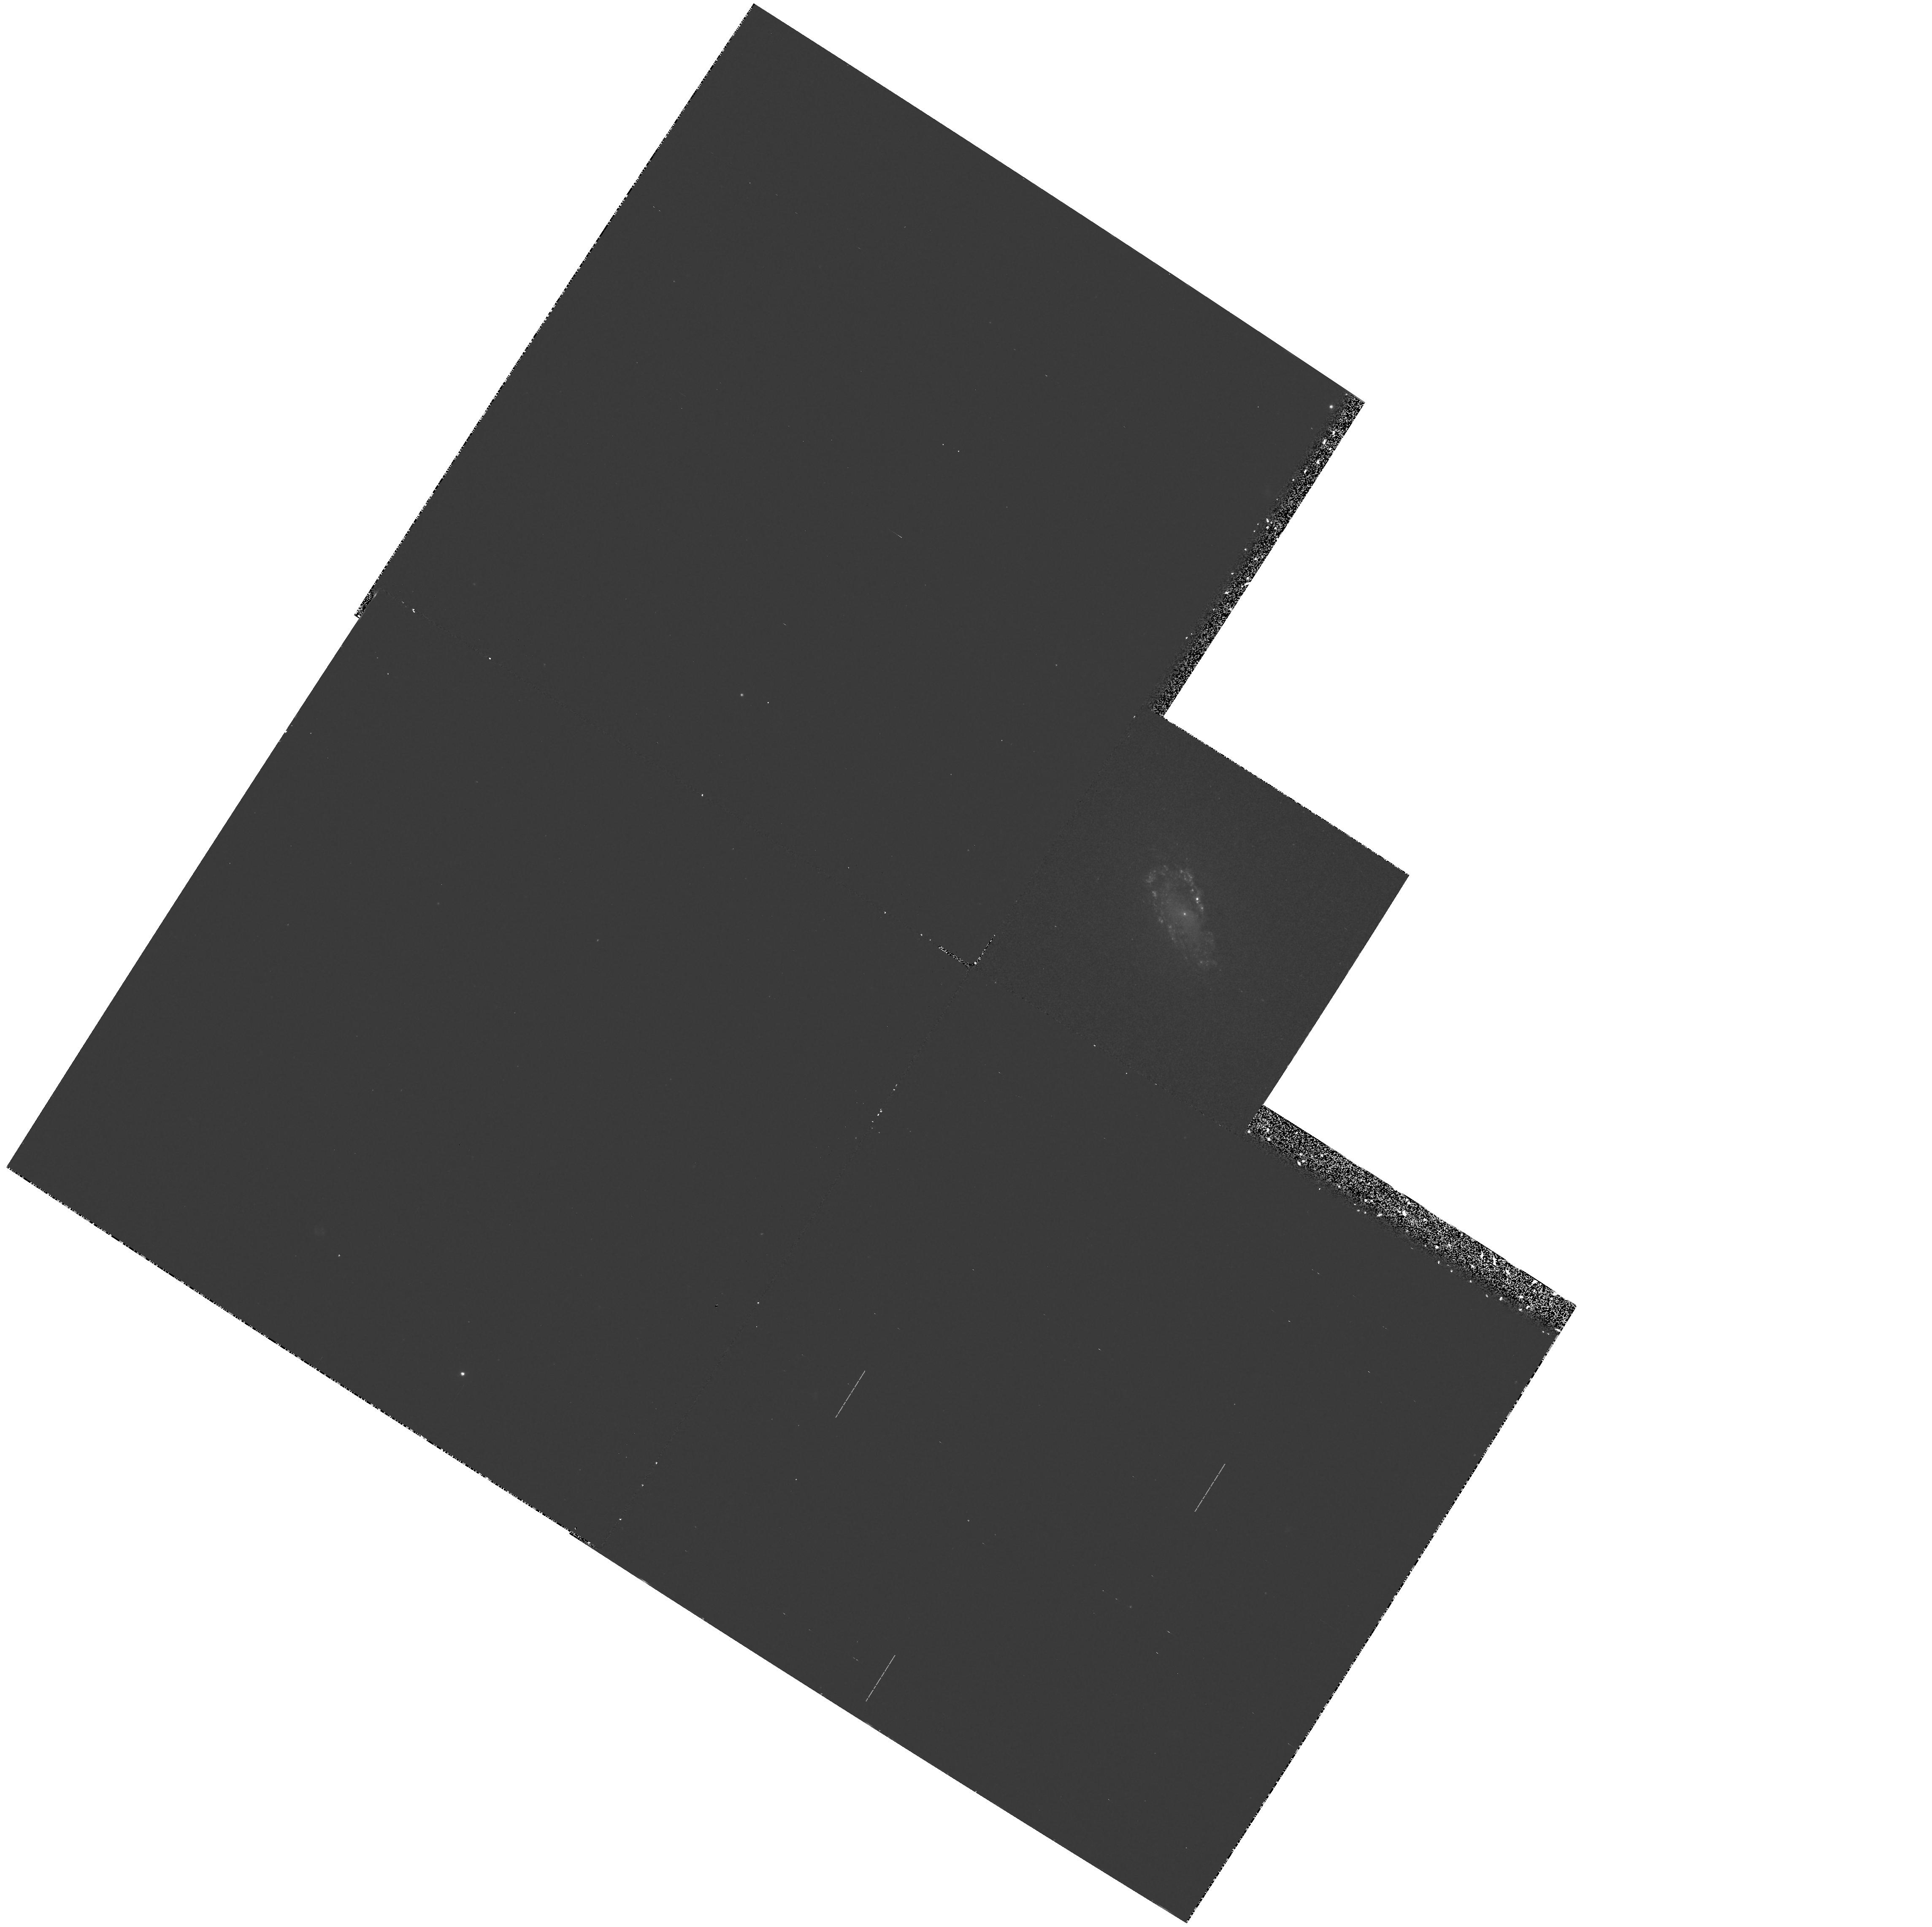
Target: NGC4476. Instrument: WFPC2/PC. Filter: F300W. Exposure: 1.1 h. Observation ID: hst_5104_01_wfpc2_pc_f300w_u29201

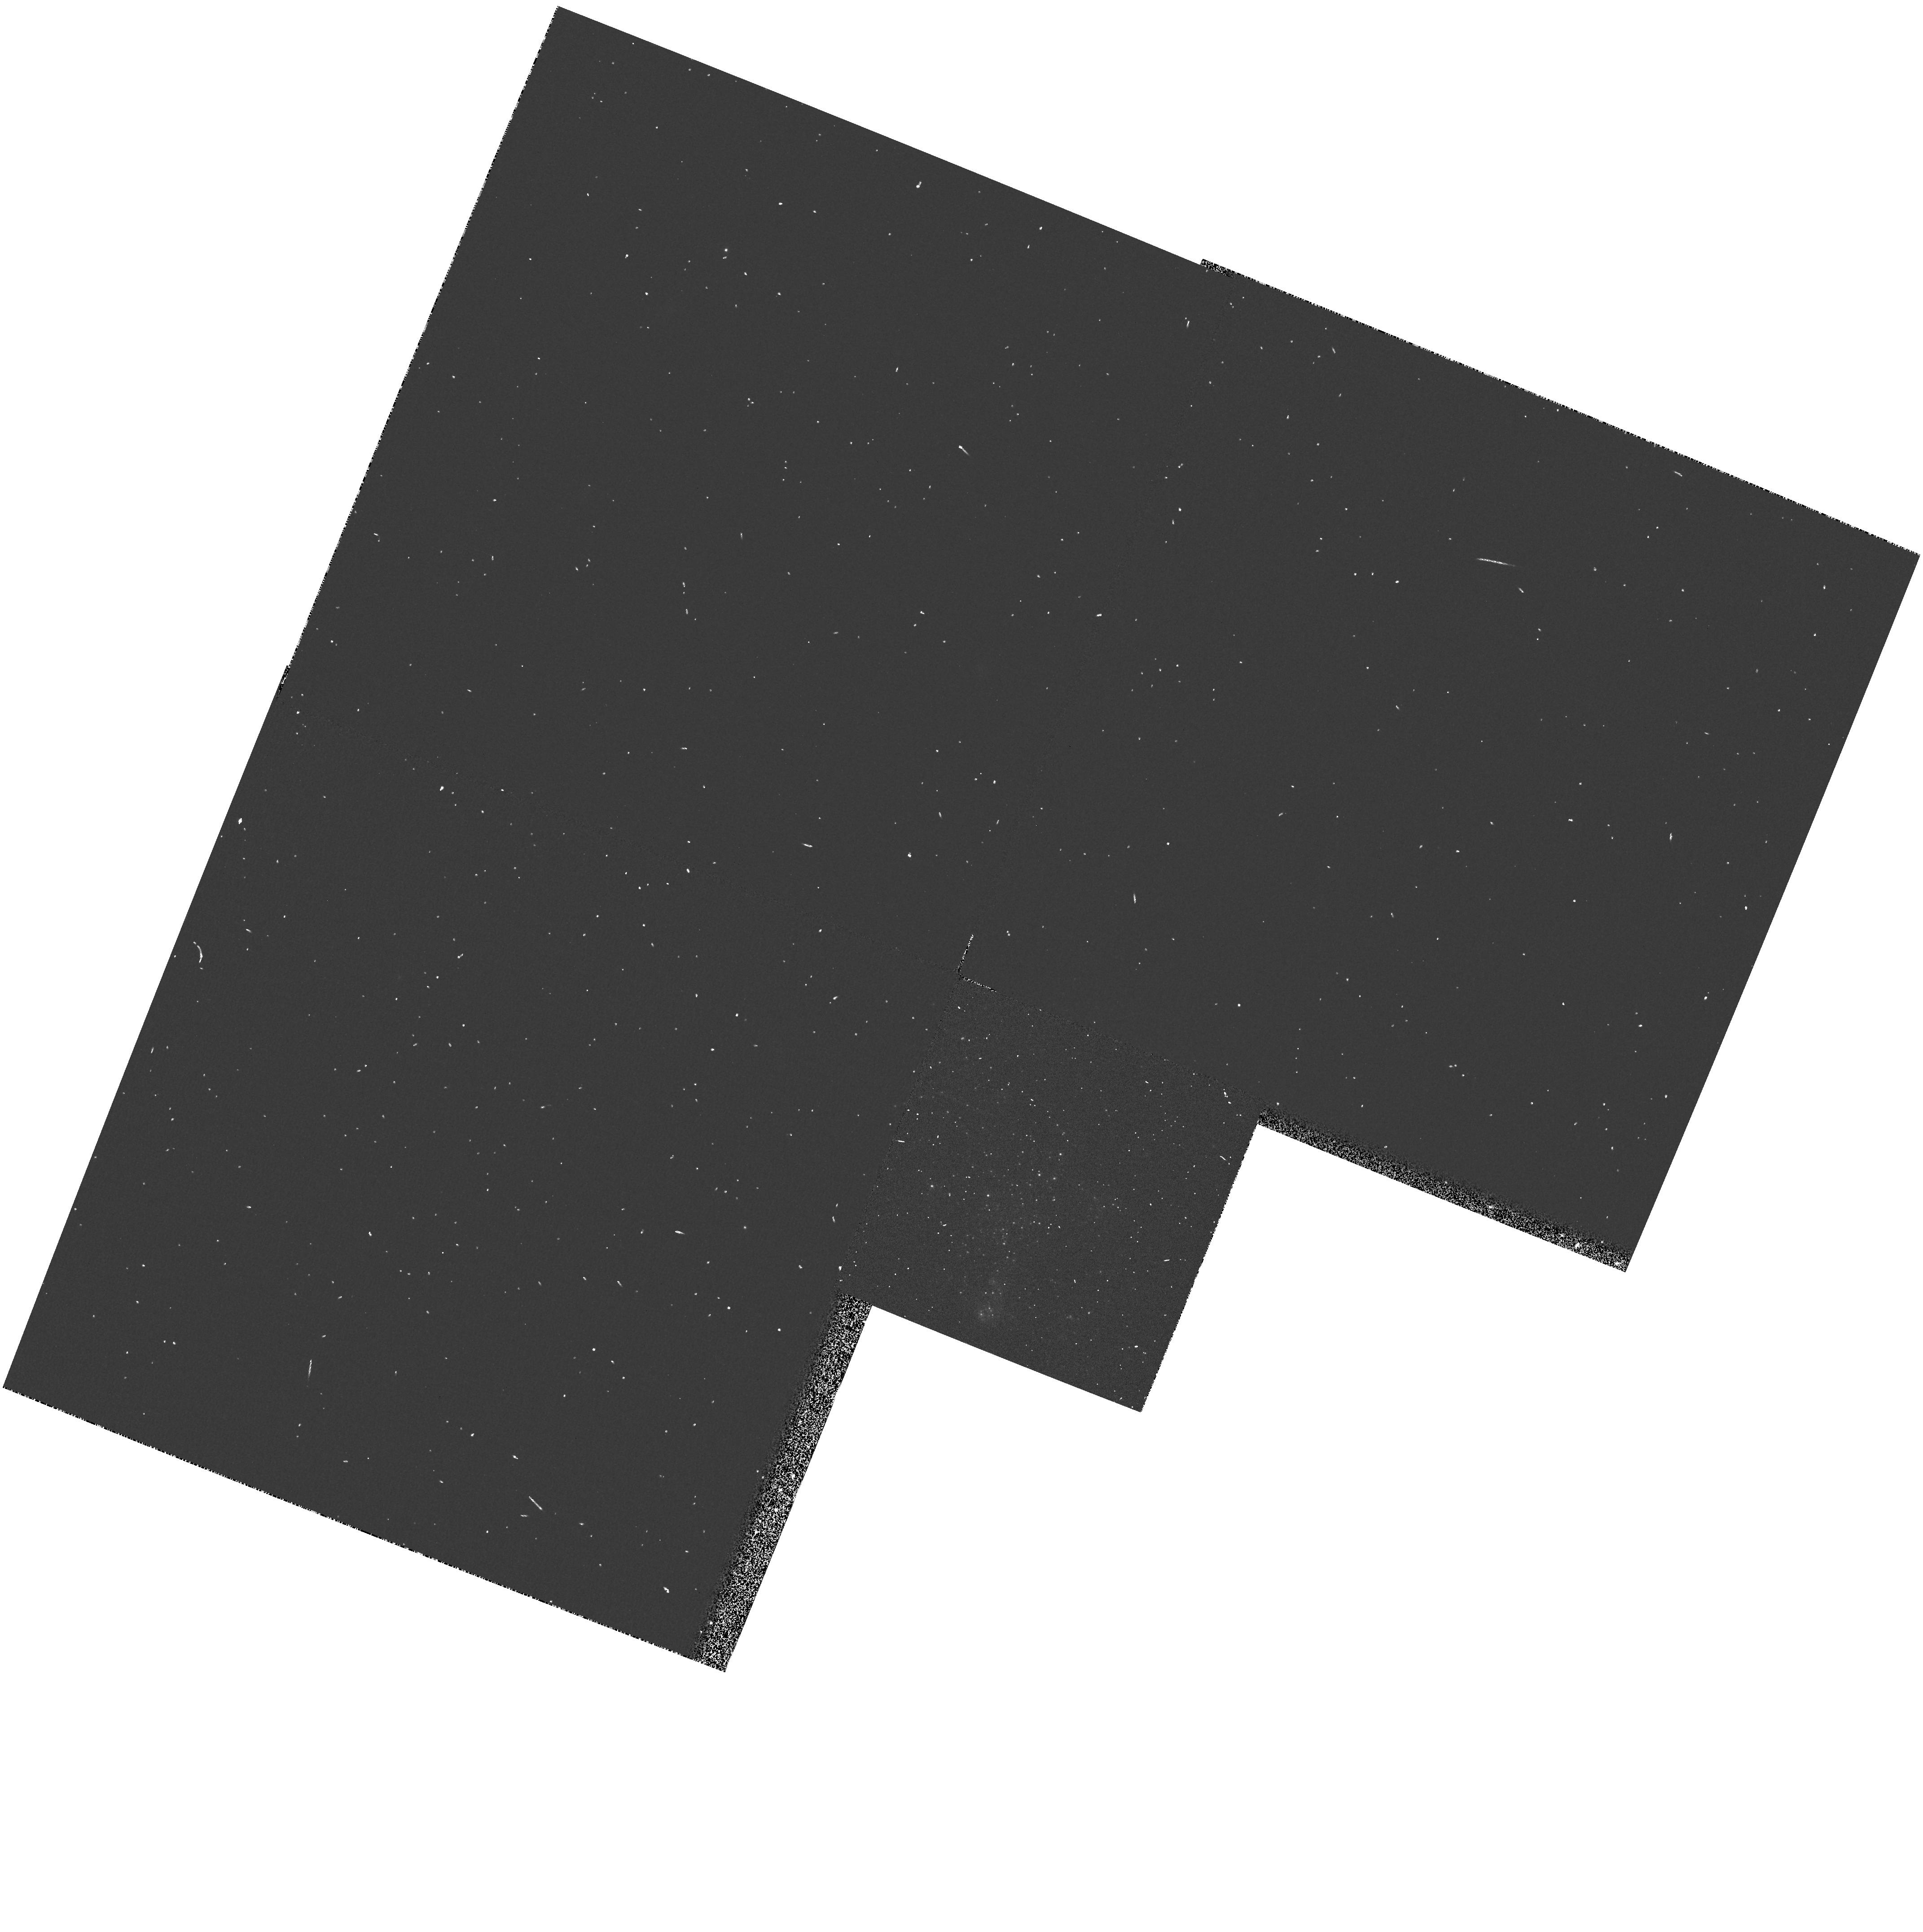
Target: UGC6456. Instrument: WFPC2/PC. Filter: F555W. Exposure: 1 min. Observation ID: hst_5104_09_wfpc2_pc_f555w_u29209

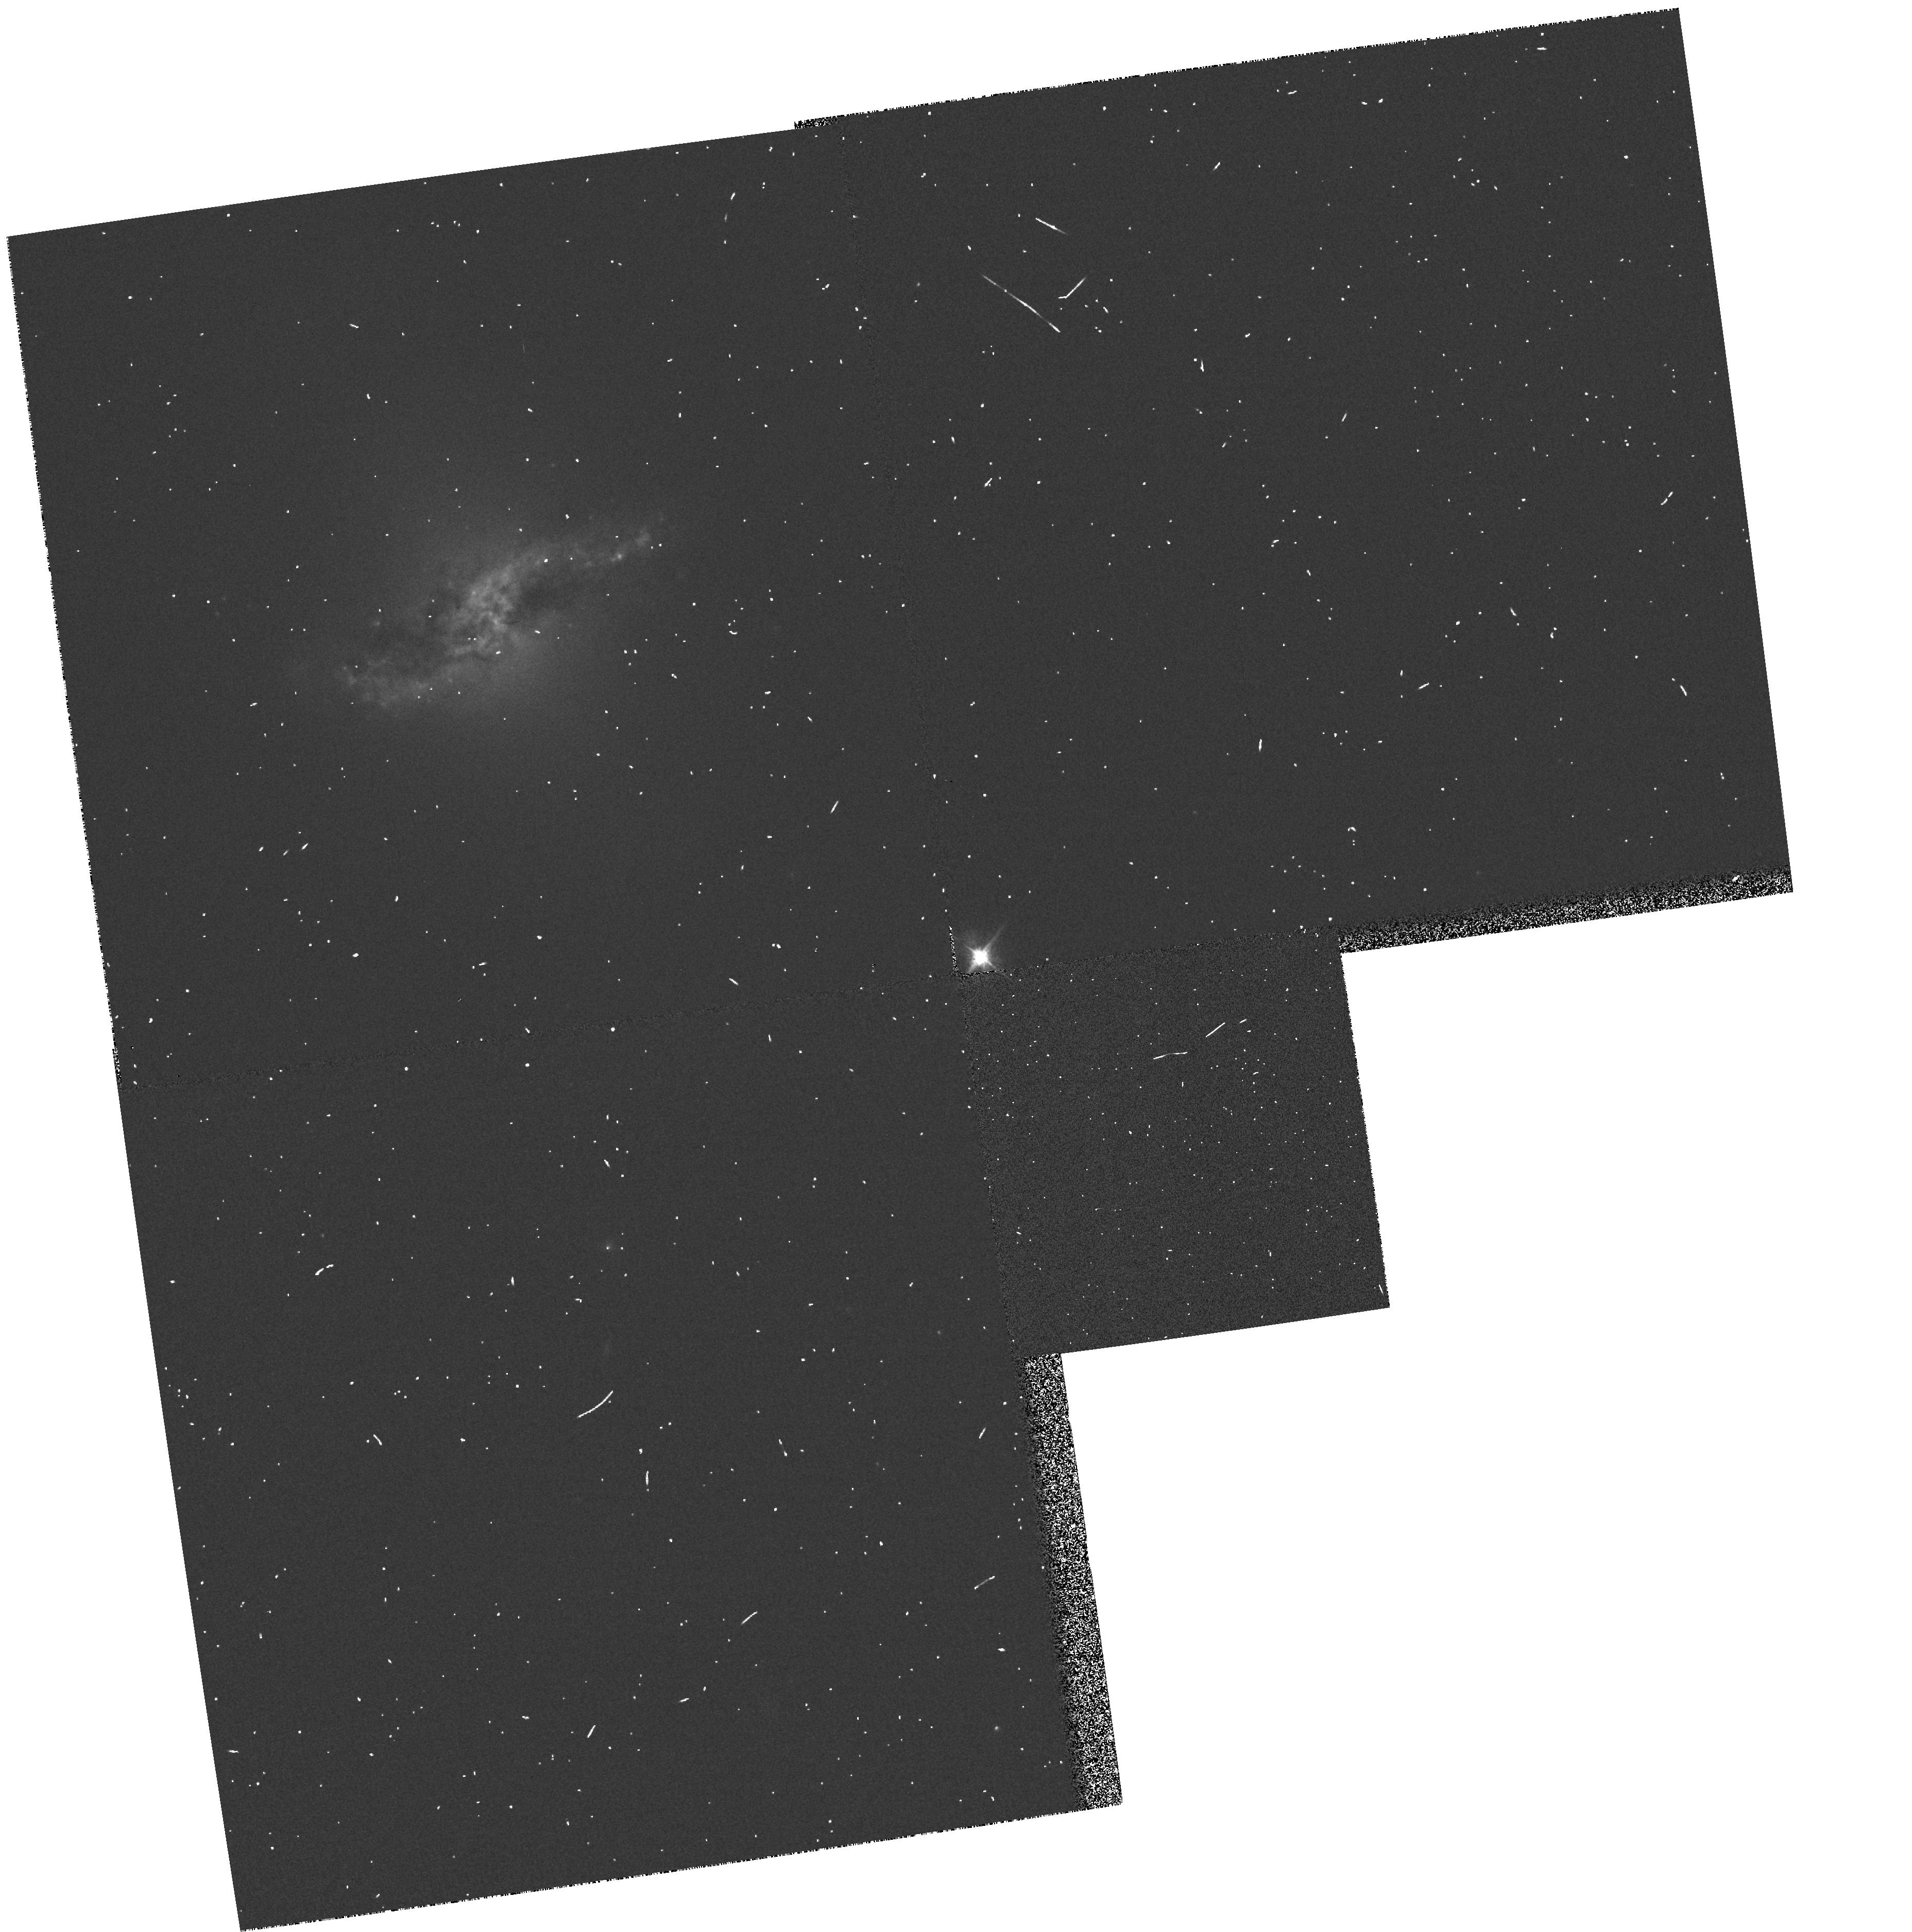
Target: ARP230. Instrument: WFPC2/PC. Filter: F555W. Exposure: 1 min. Observation ID: hst_5104_0a_wfpc2_pc_f555w_u2920a

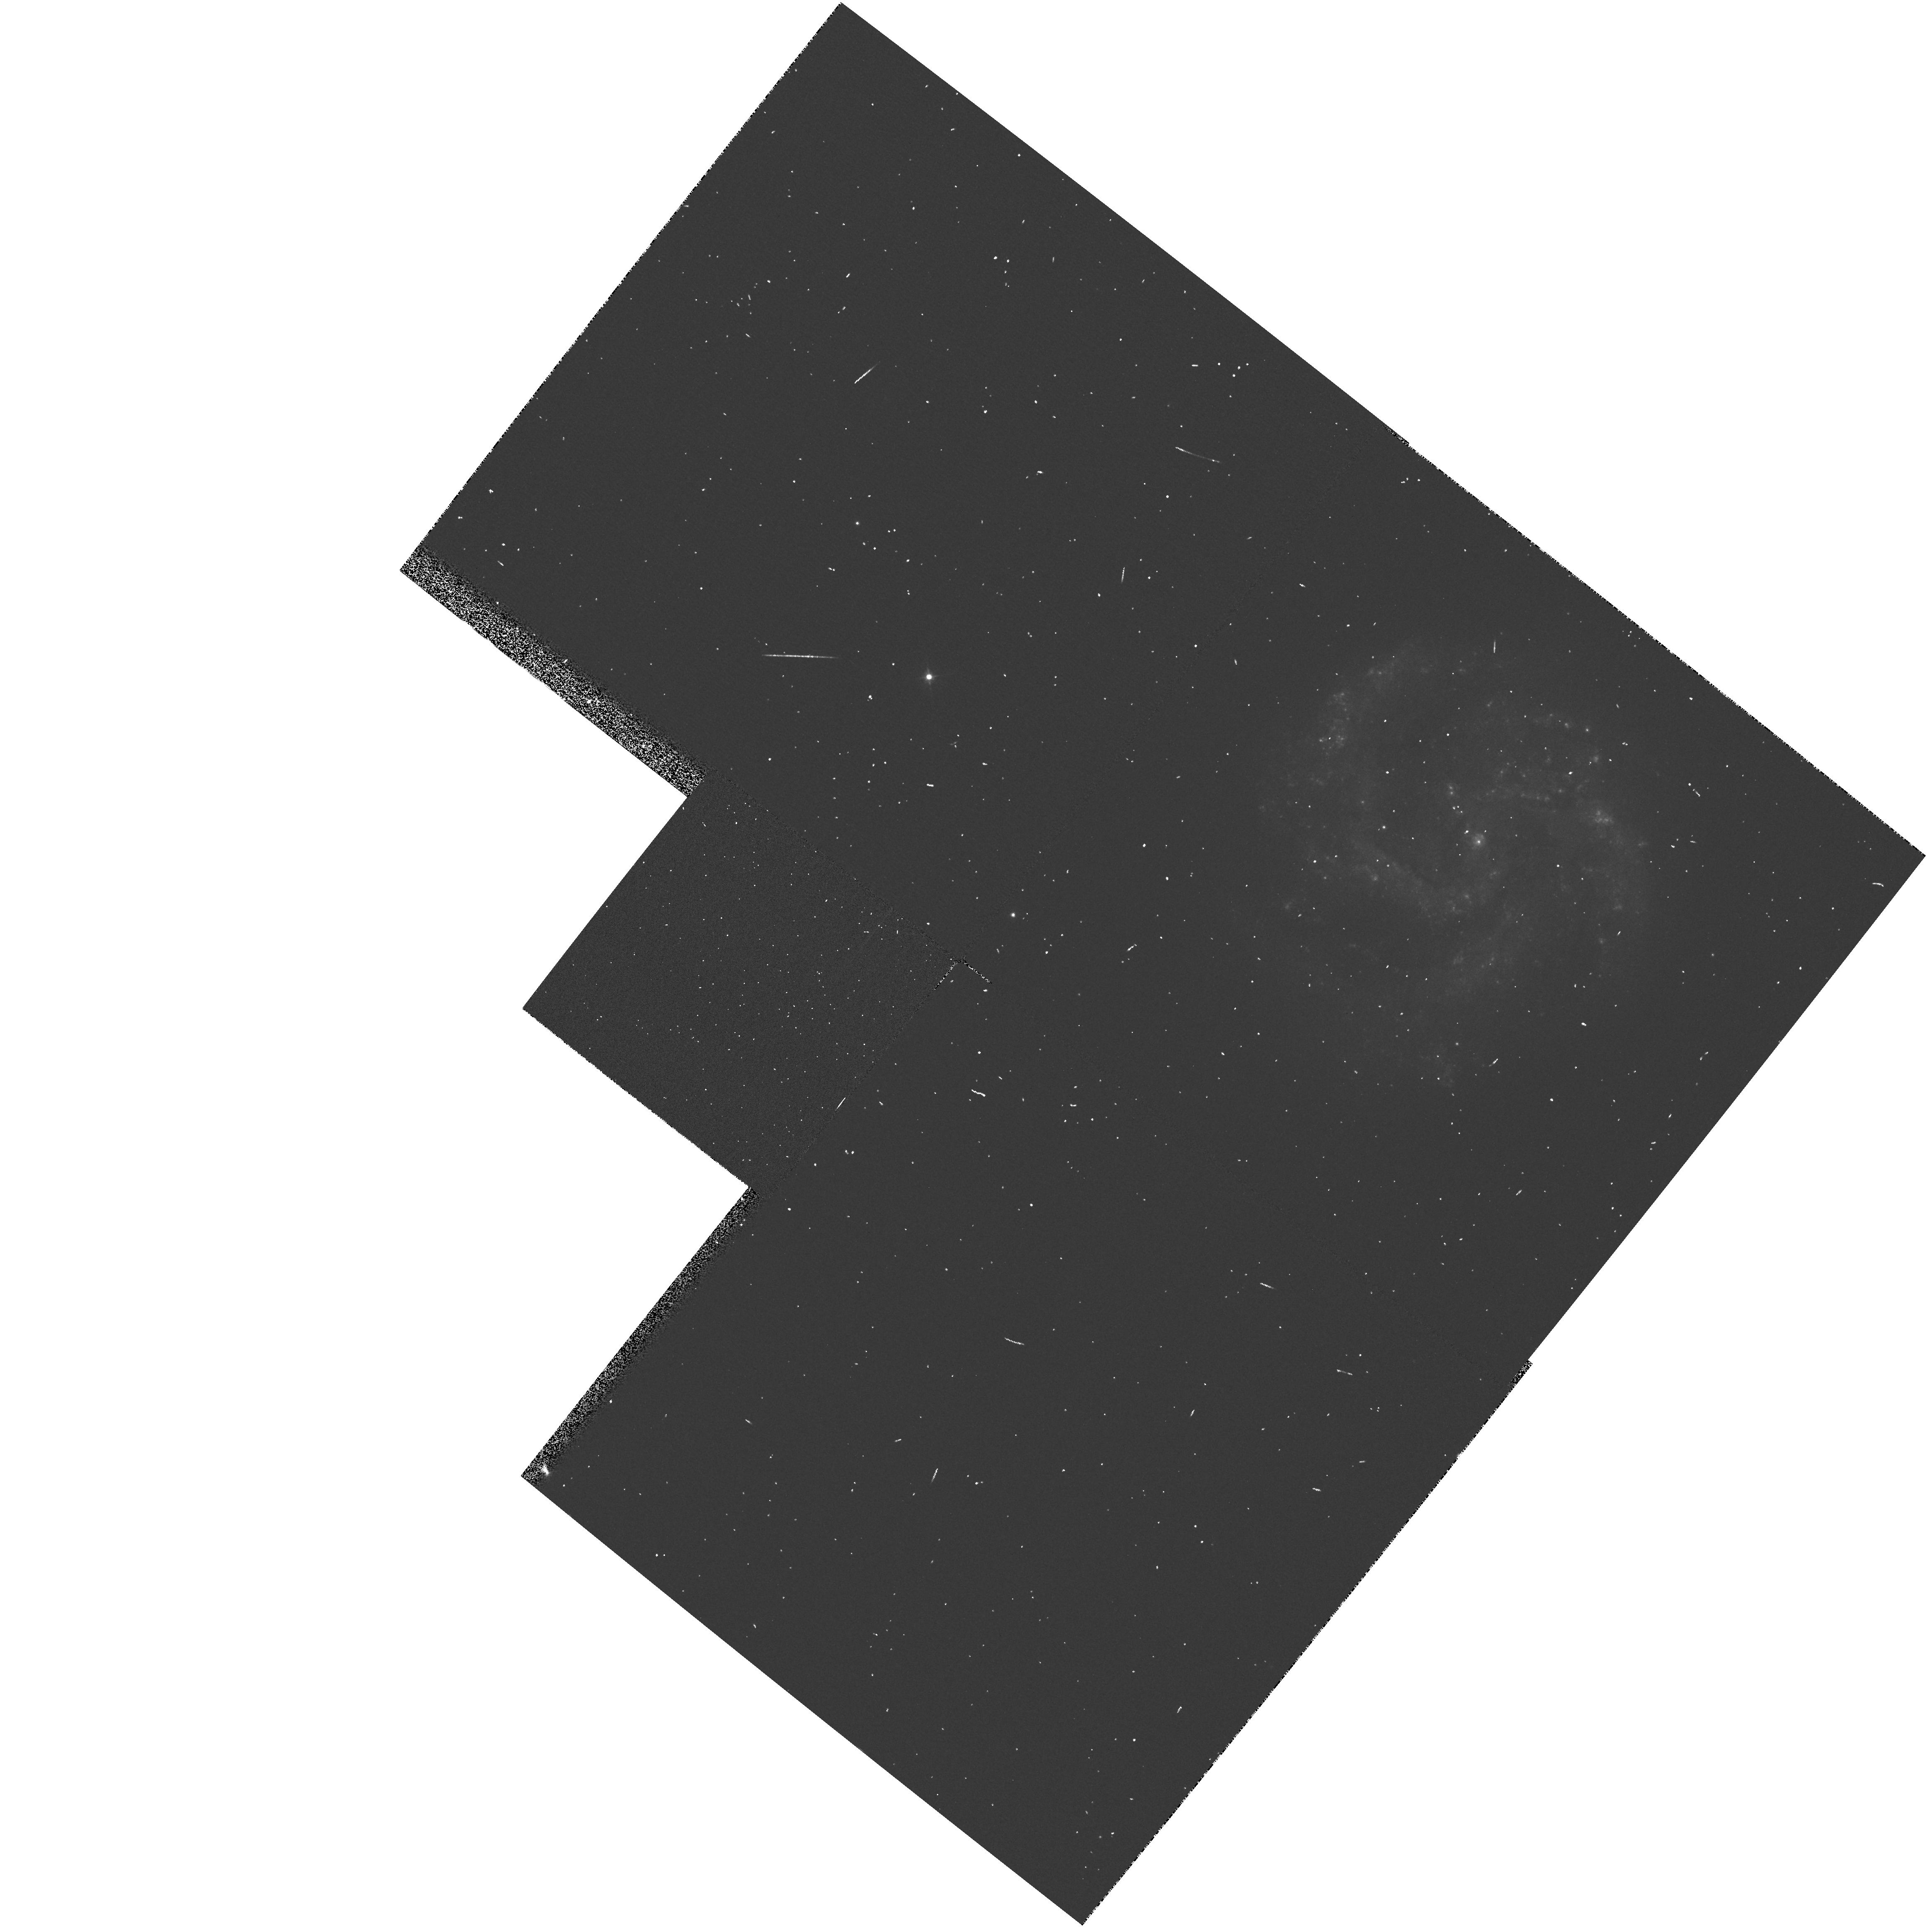
Target: IC391. Instrument: WFPC2/PC. Filter: F555W. Exposure: 1 min. Observation ID: hst_5104_0b_wfpc2_pc_f555w_u2920b

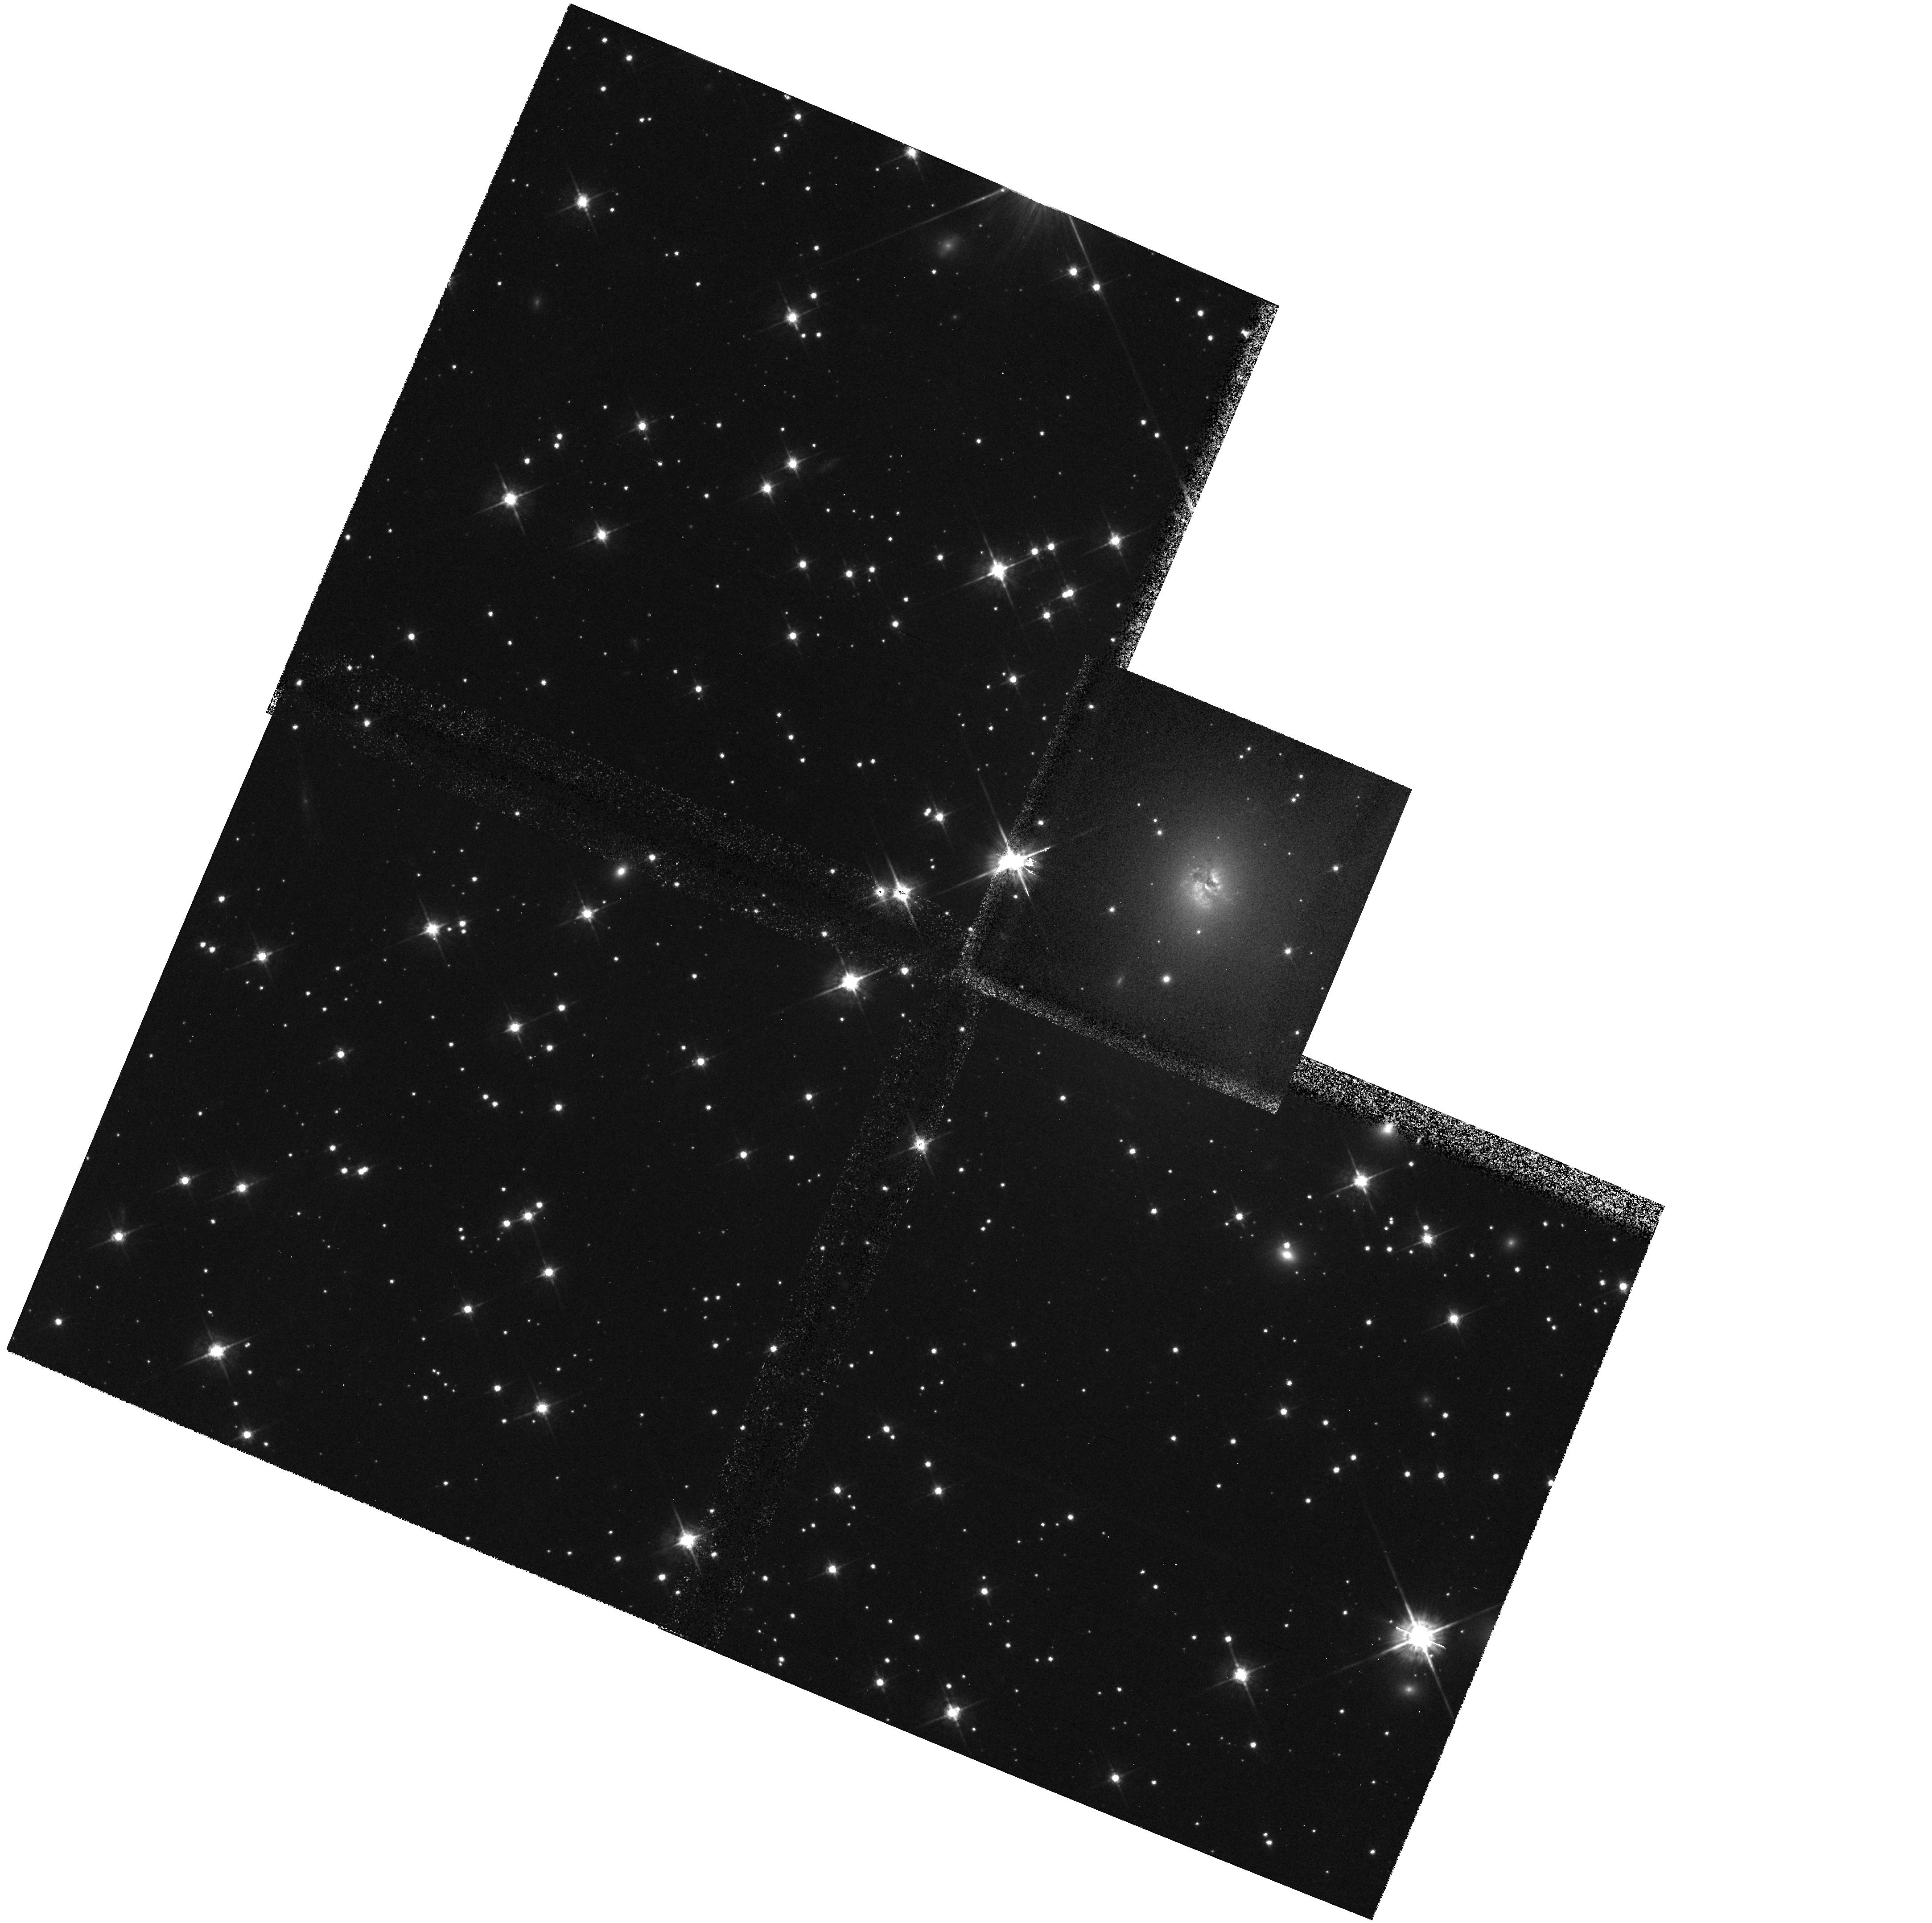
Target: 3C405. Instrument: WFPC2/PC. Filter: F622W. Exposure: 30 min. Observation ID: hst_5104_02_wfpc2_pc_f622w_u29202

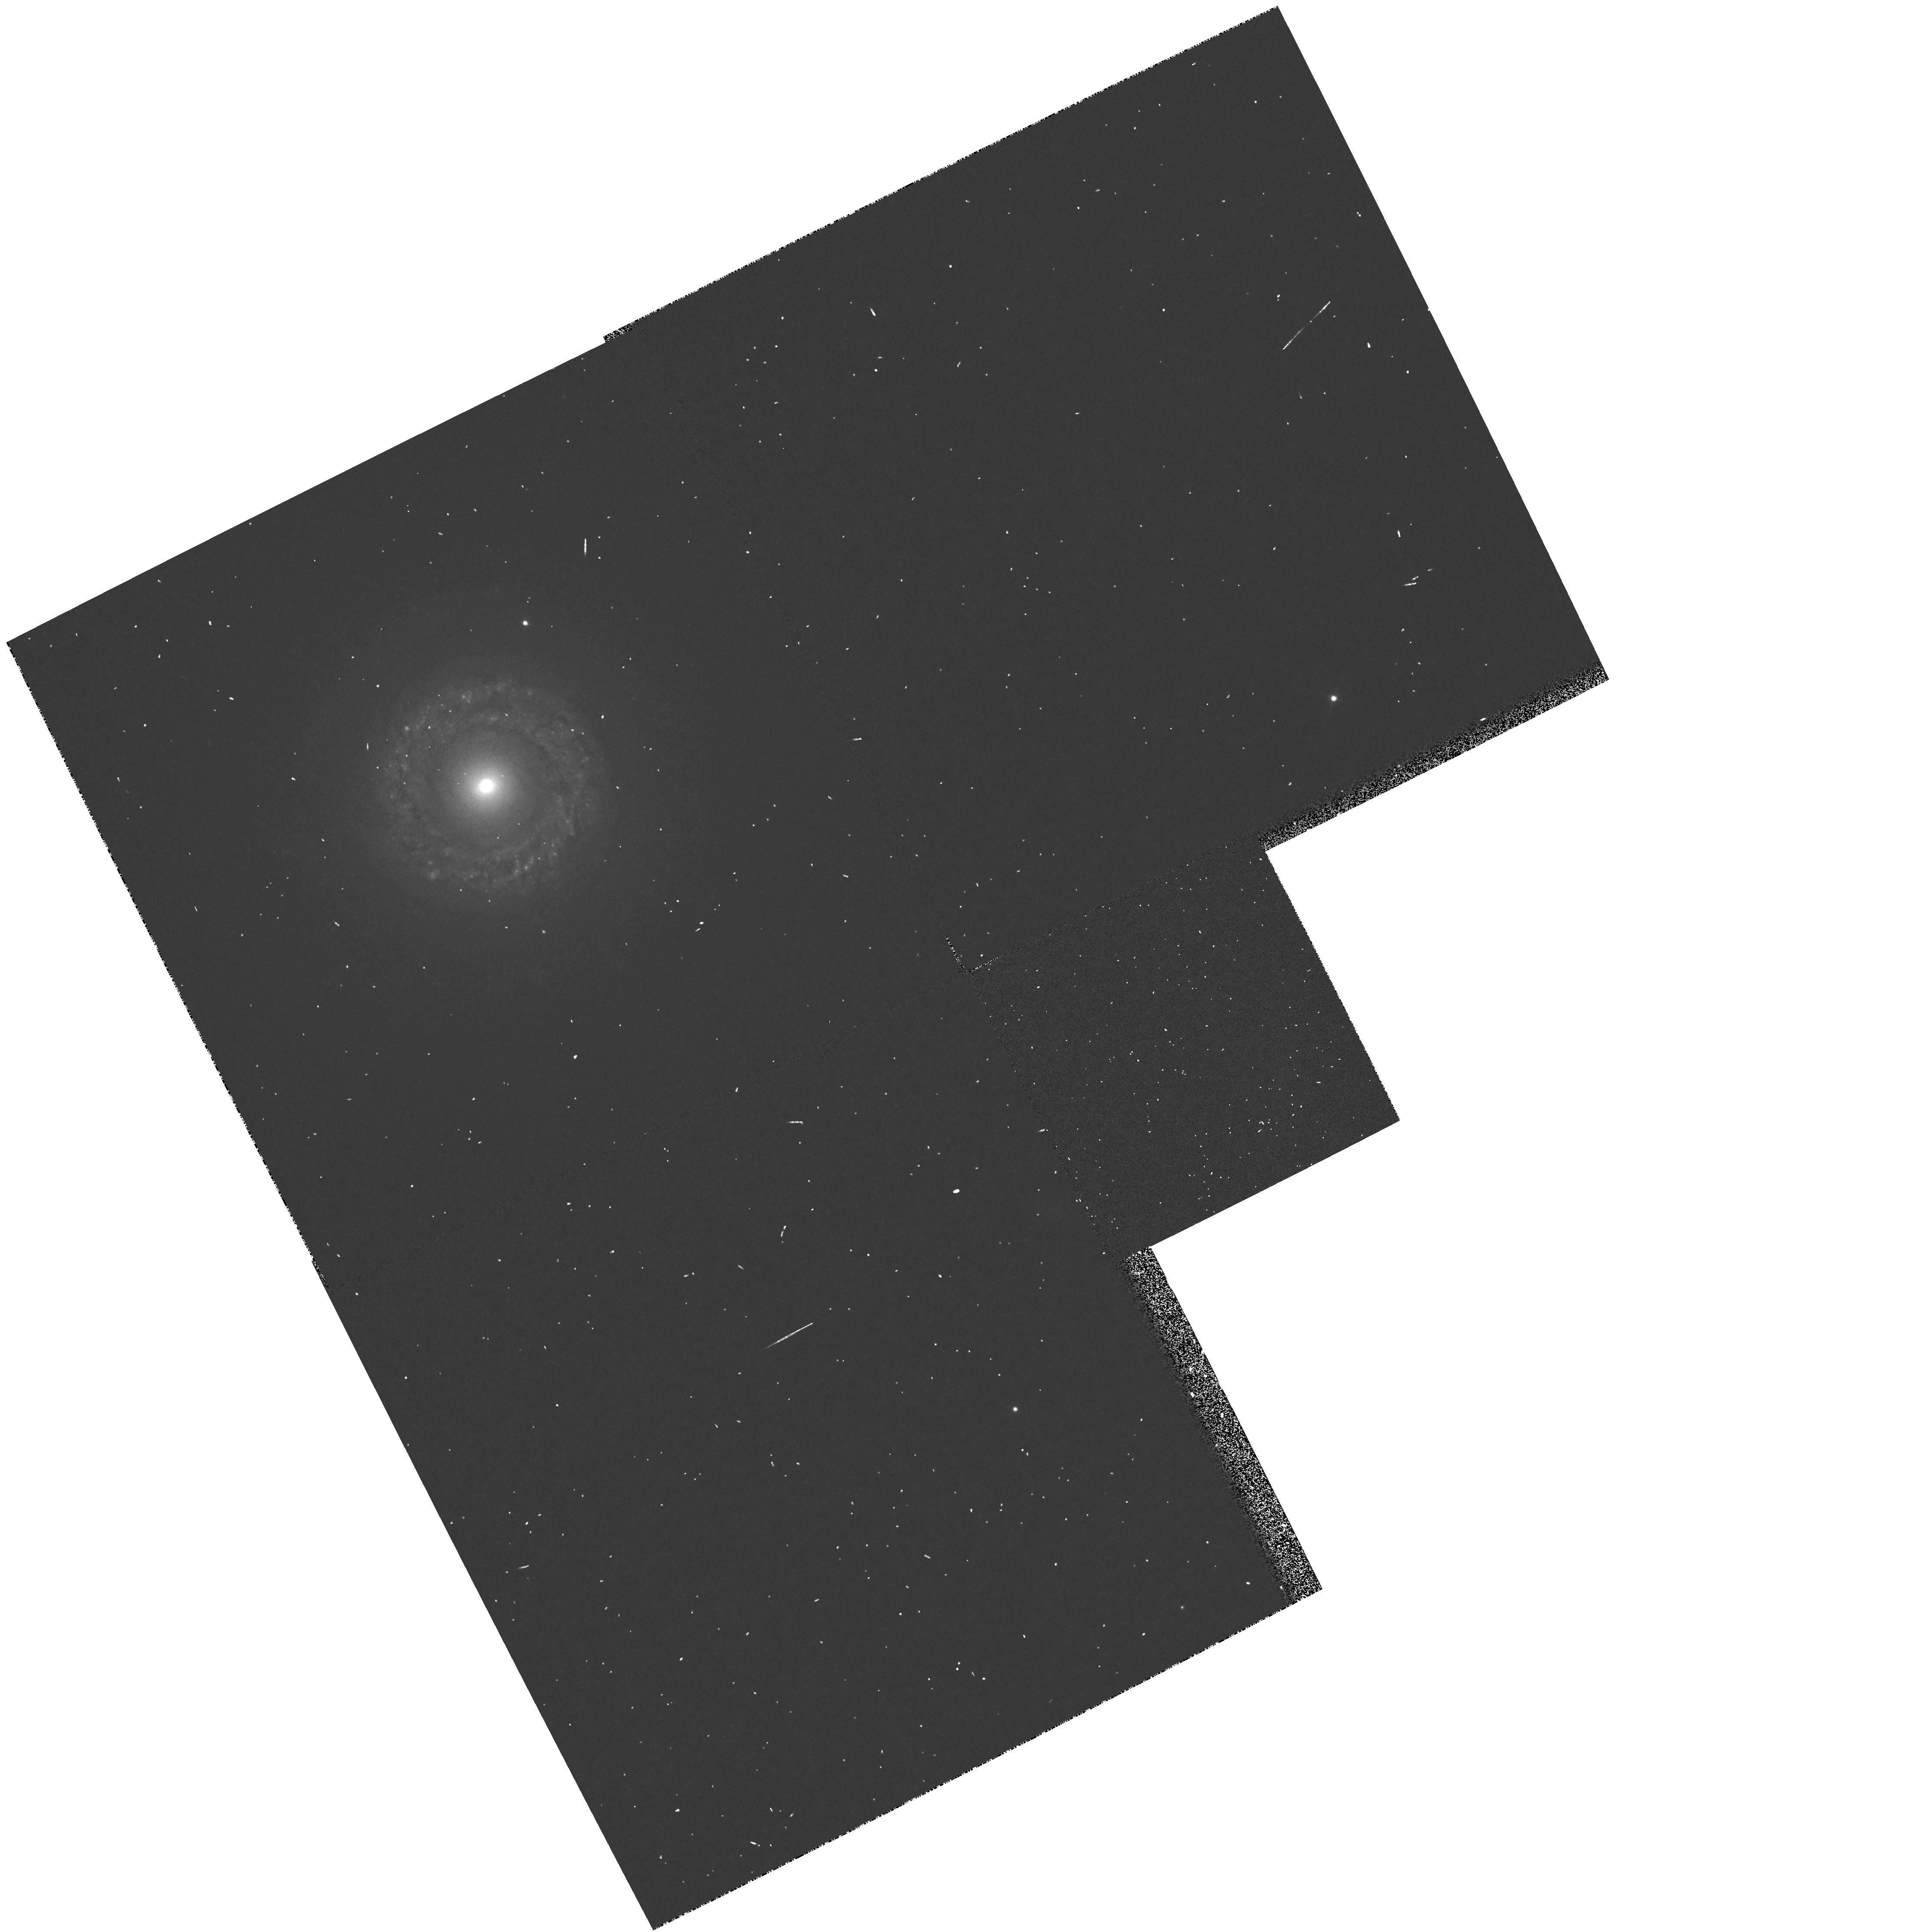
Target: NGC7742. Instrument: WFPC2/PC. Filter: F555W. Exposure: 1 min. Observation ID: hst_5104_08_wfpc2_pc_f555w_u29208

PECULIAR AND INTERACTING GALAXIES (WC01): CYCLE 4 (PI: Westphal, J. A.)

WFPC2 images are specified for a small sample of inter- acting and peculiar galaxies. In each instance the observations will benefit from the spatial resolution afforded by the HST and are expected to reveal important facts concerning the nature of the objects. The targets/filters are: NGC 4476 - F300W/F555W/ F814W; 3C405 - F450W/F622W; and NGC6745,Arp230,IC391,Arp148, NGC6251,NGC7742,UGC6456 - F555W.